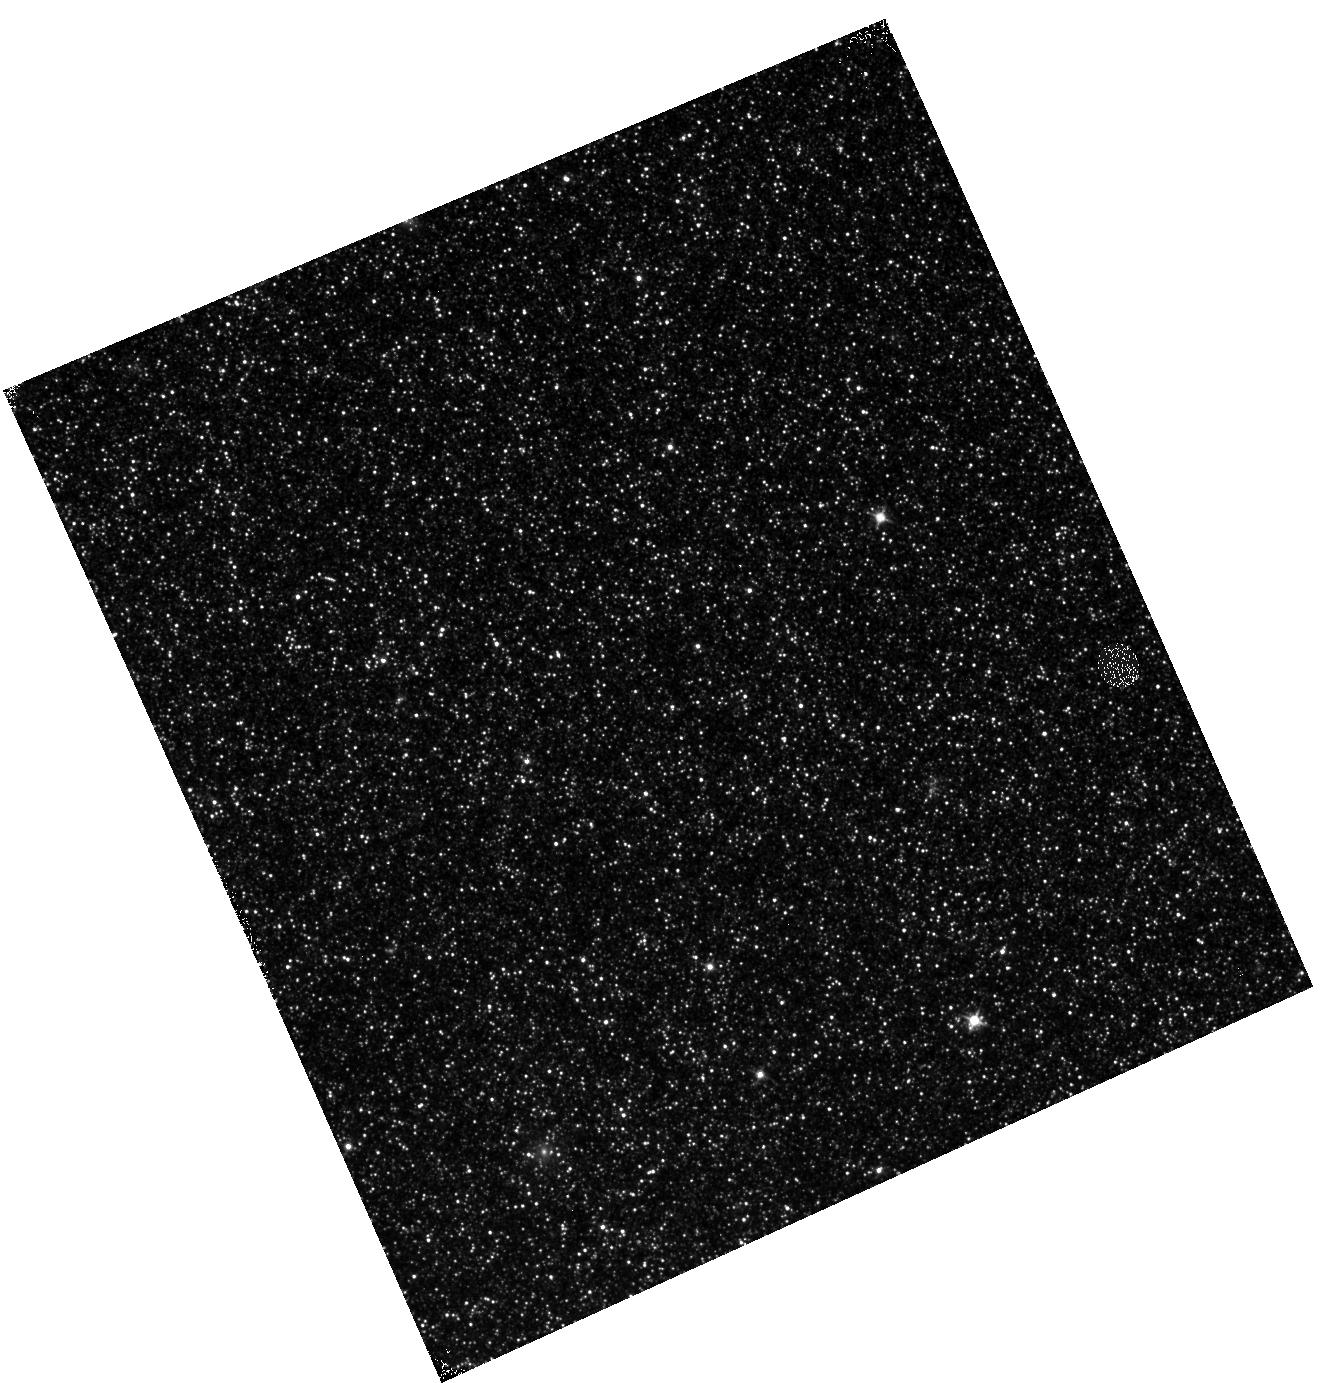
Target: M31-B09-F05-IR. Instrument: WFC3/IR. Filter: F110W. Exposure: 12 min. Observation ID: hst_12057_05_wfc3_ir_f110w_ibf105

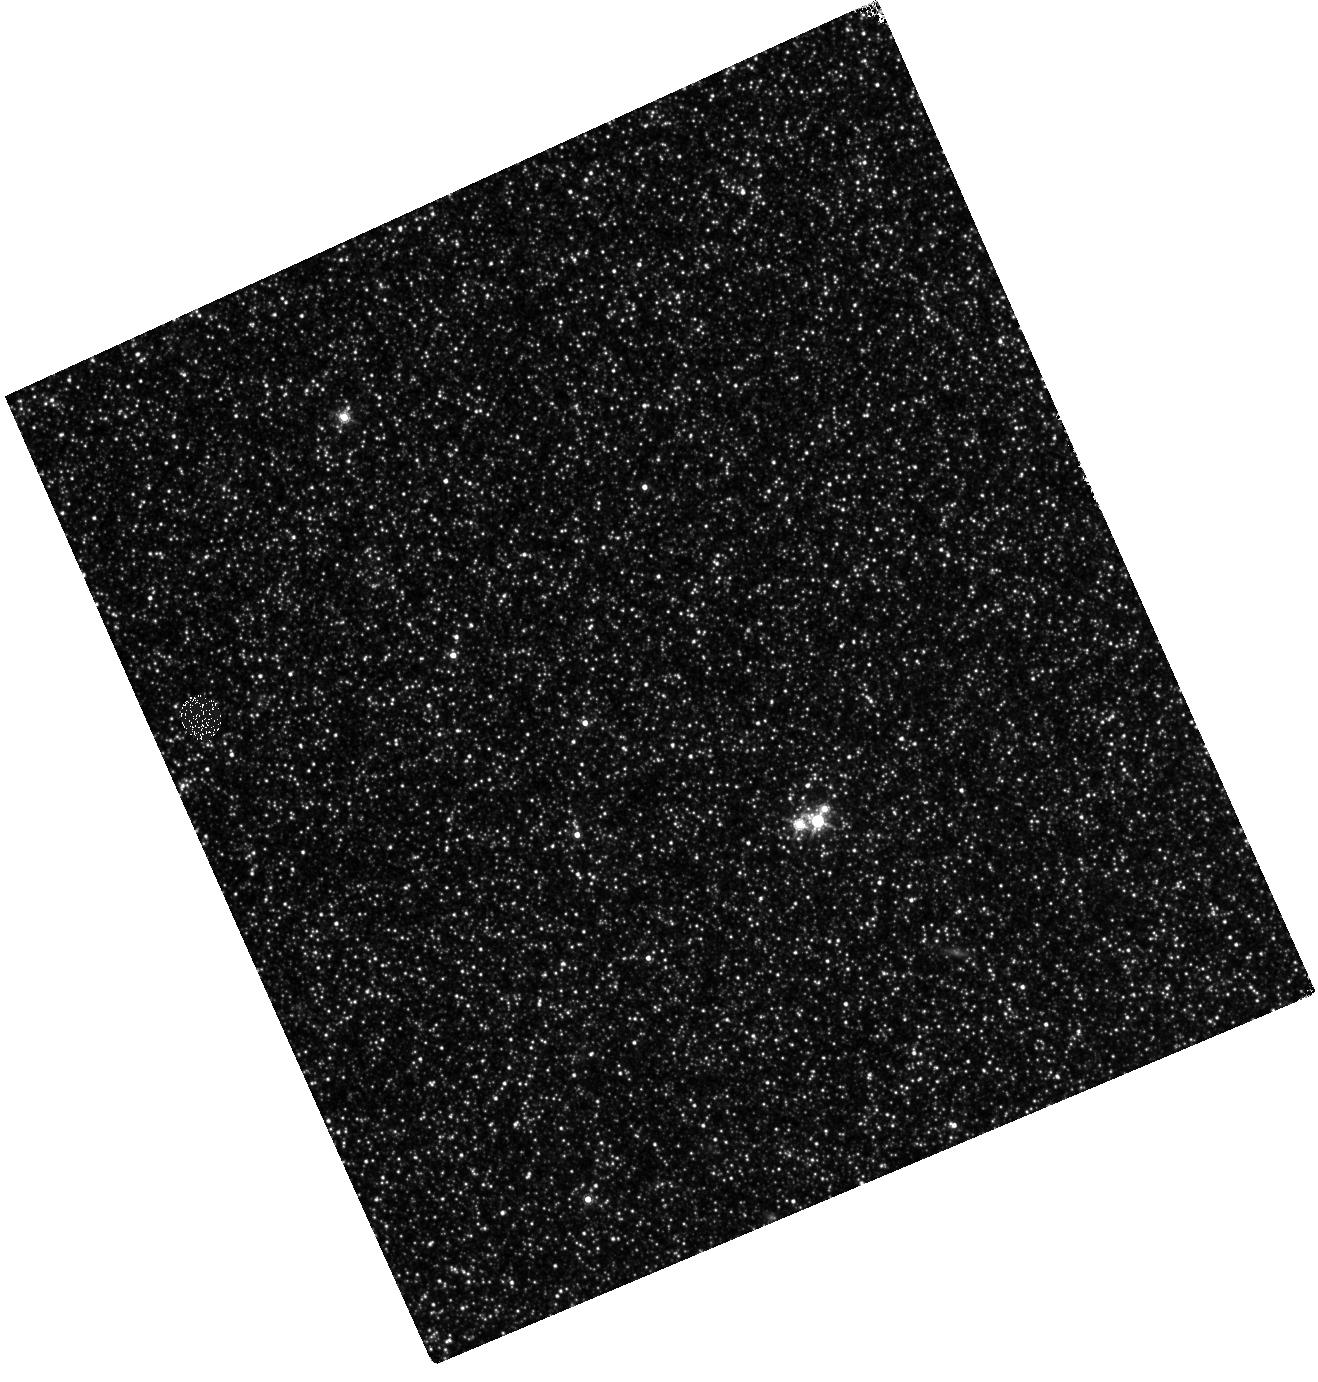
Target: M31-B09-F15-IR. Instrument: WFC3/IR. Filter: F160W. Exposure: 28 min. Observation ID: hst_12057_15_wfc3_ir_f160w_ibf115

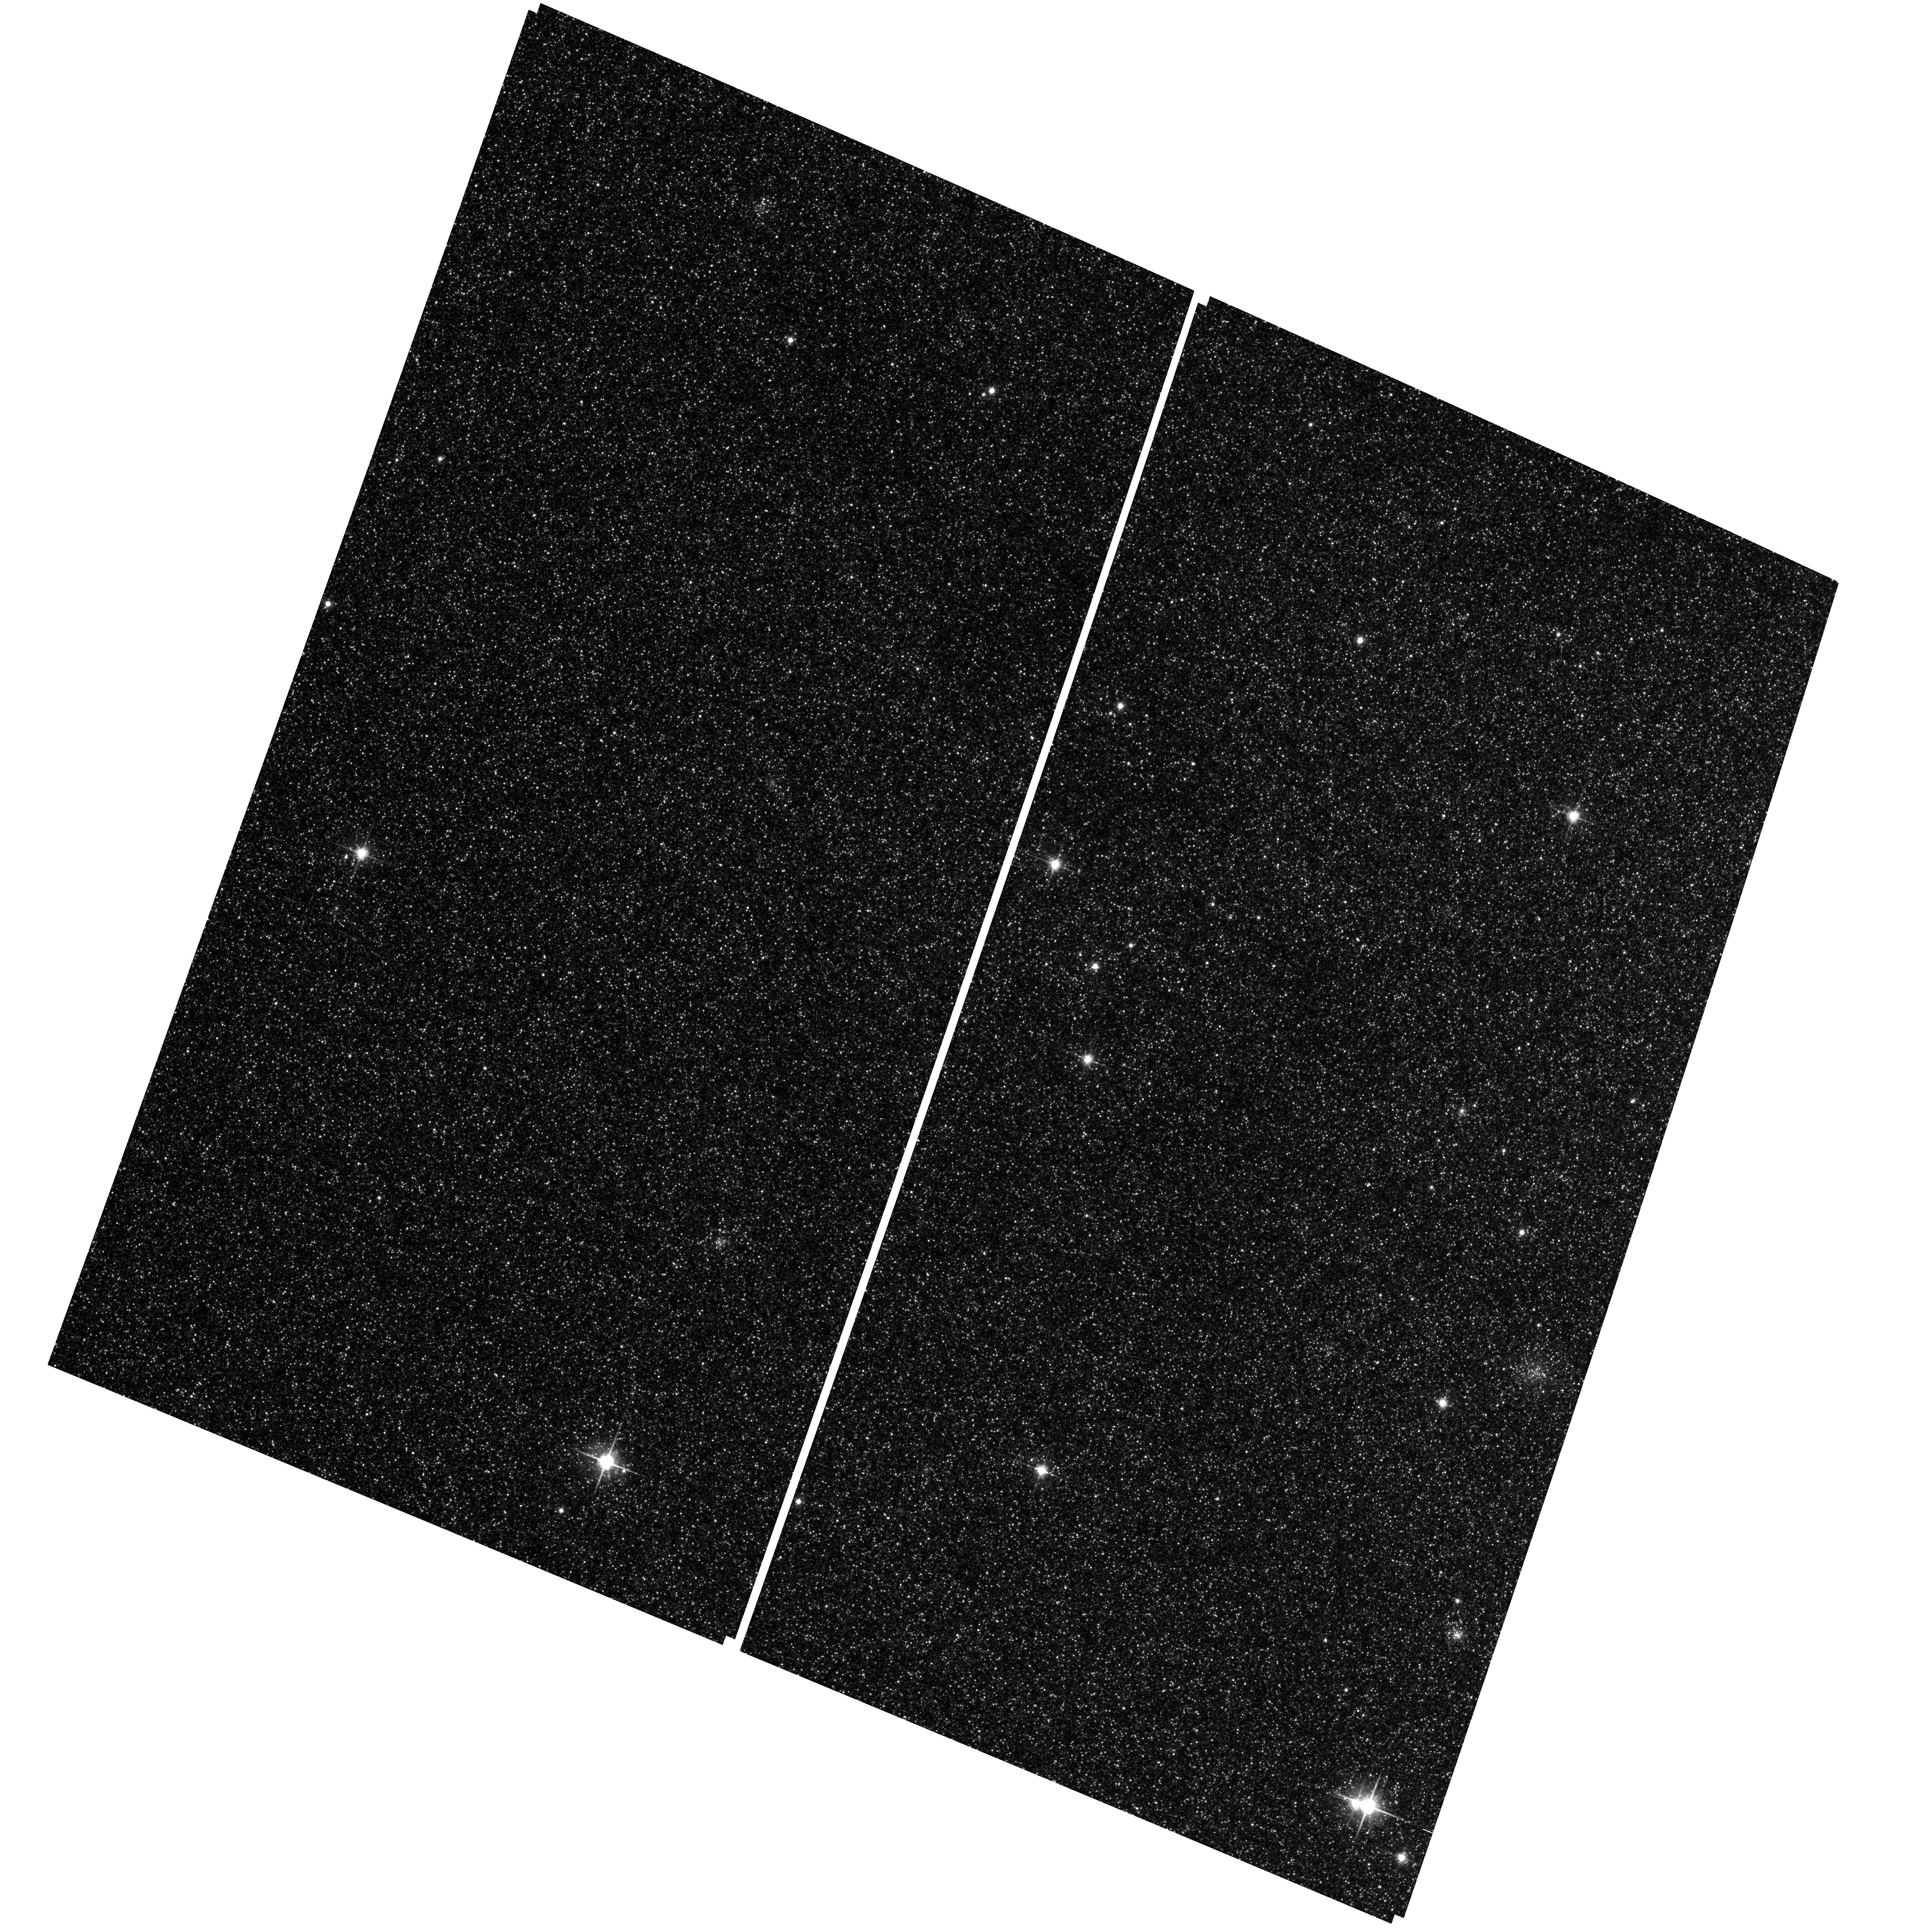
Target: M31-B09-F08-WFC. Instrument: ACS/WFC. Filter: F814W. Exposure: 25 min. Observation ID: hst_12057_11_acs_wfc_f814w_jbf111

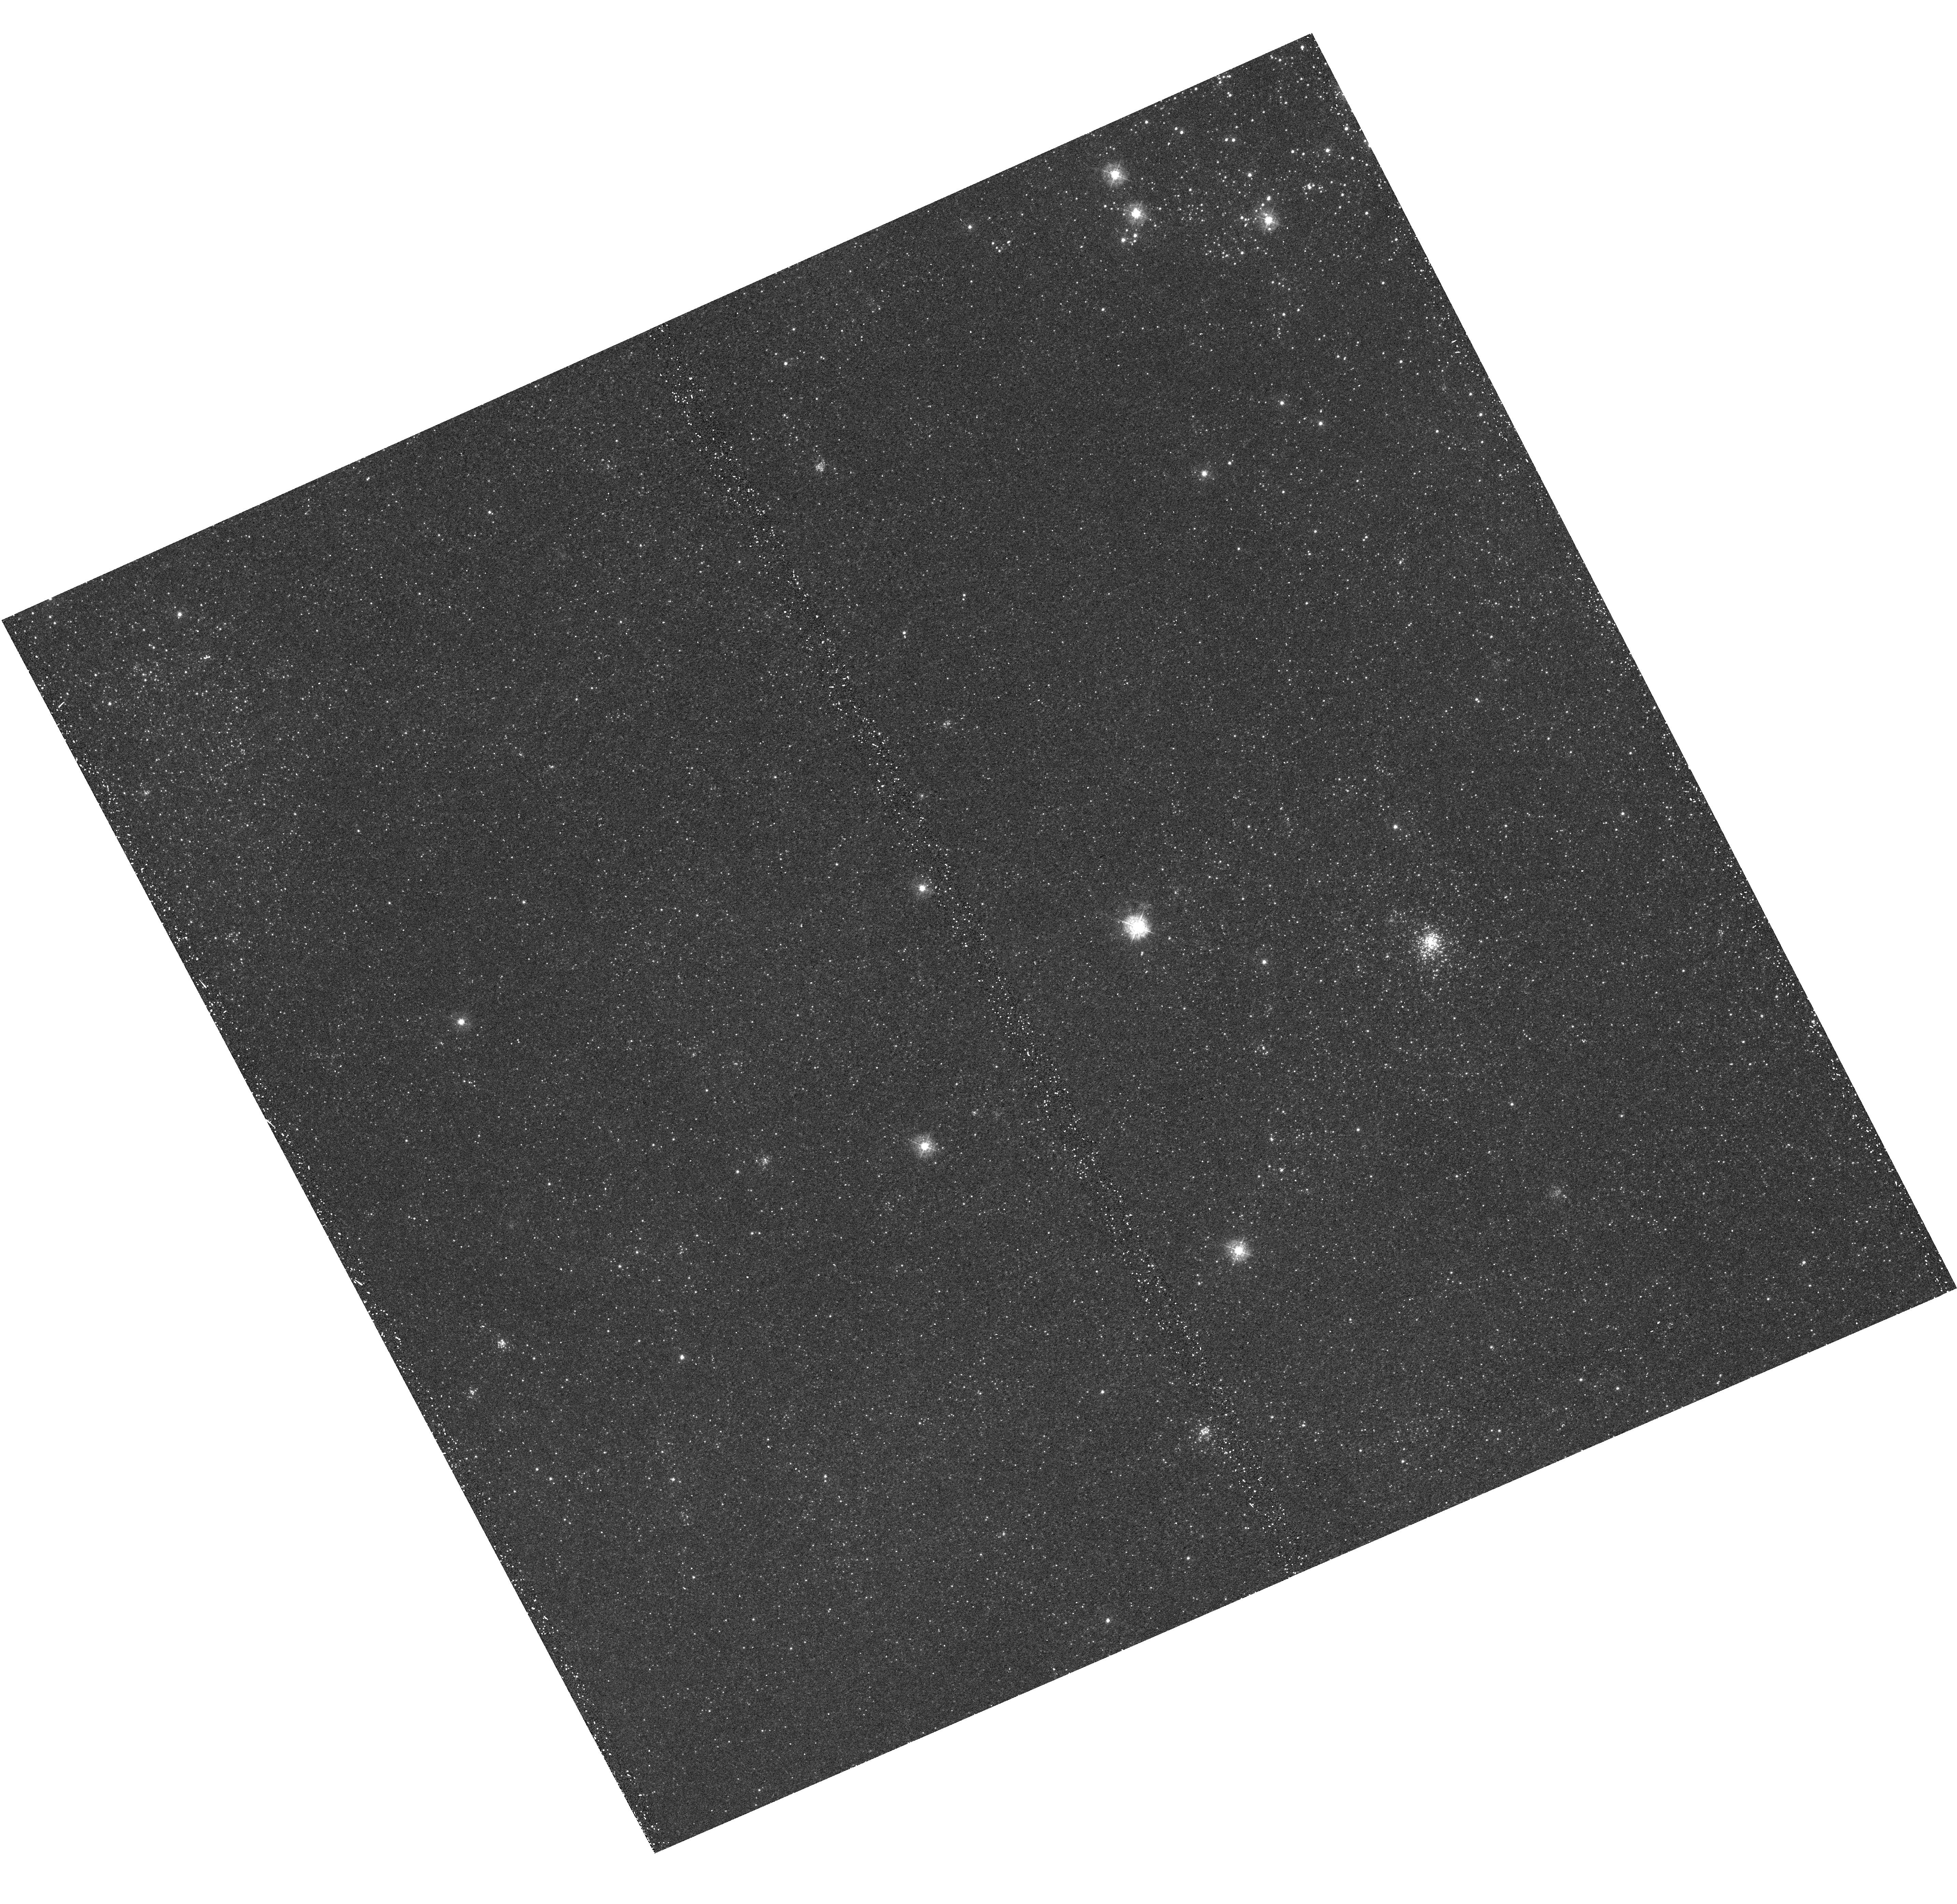
Target: M31-B09-F10-UVIS. Instrument: WFC3/UVIS. Filter: F336W. Exposure: 21 min. Observation ID: hst_12057_10_wfc3_uvis_f336w_ibf110

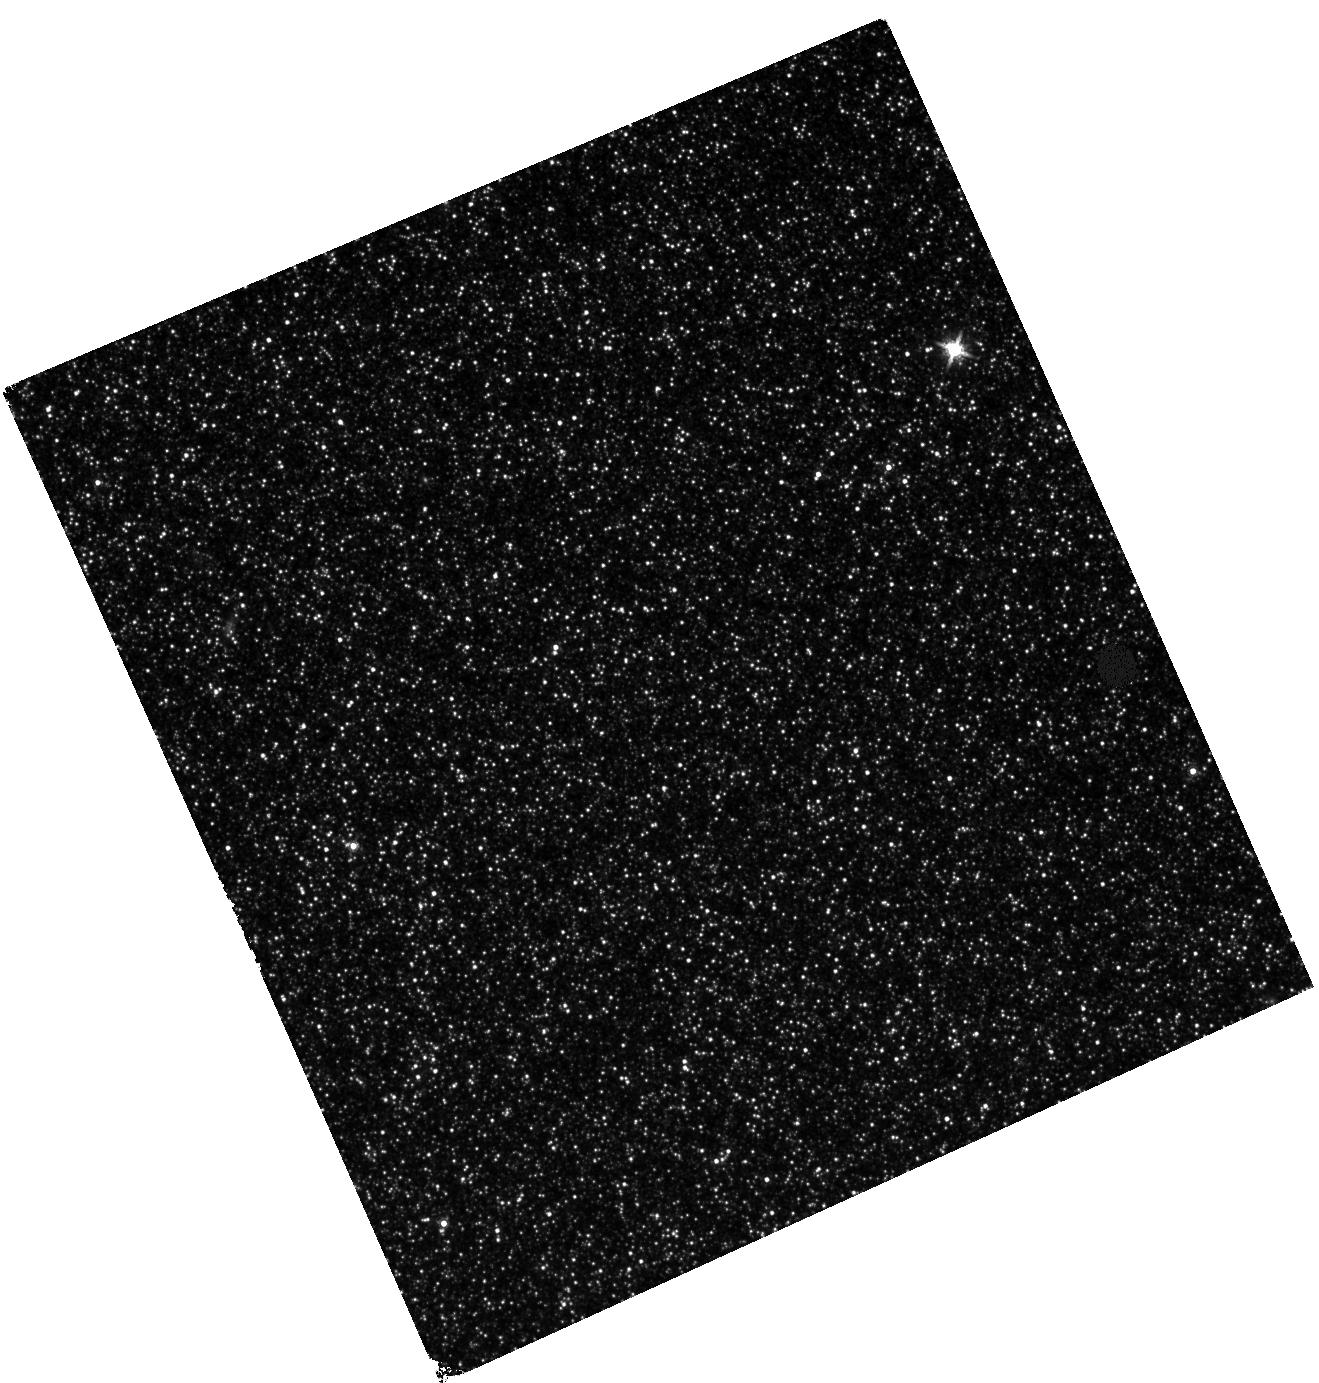
Target: M31-B09-F04-IR. Instrument: WFC3/IR. Filter: F160W. Exposure: 27 min. Observation ID: hst_12057_04_wfc3_ir_f160w_ibf104

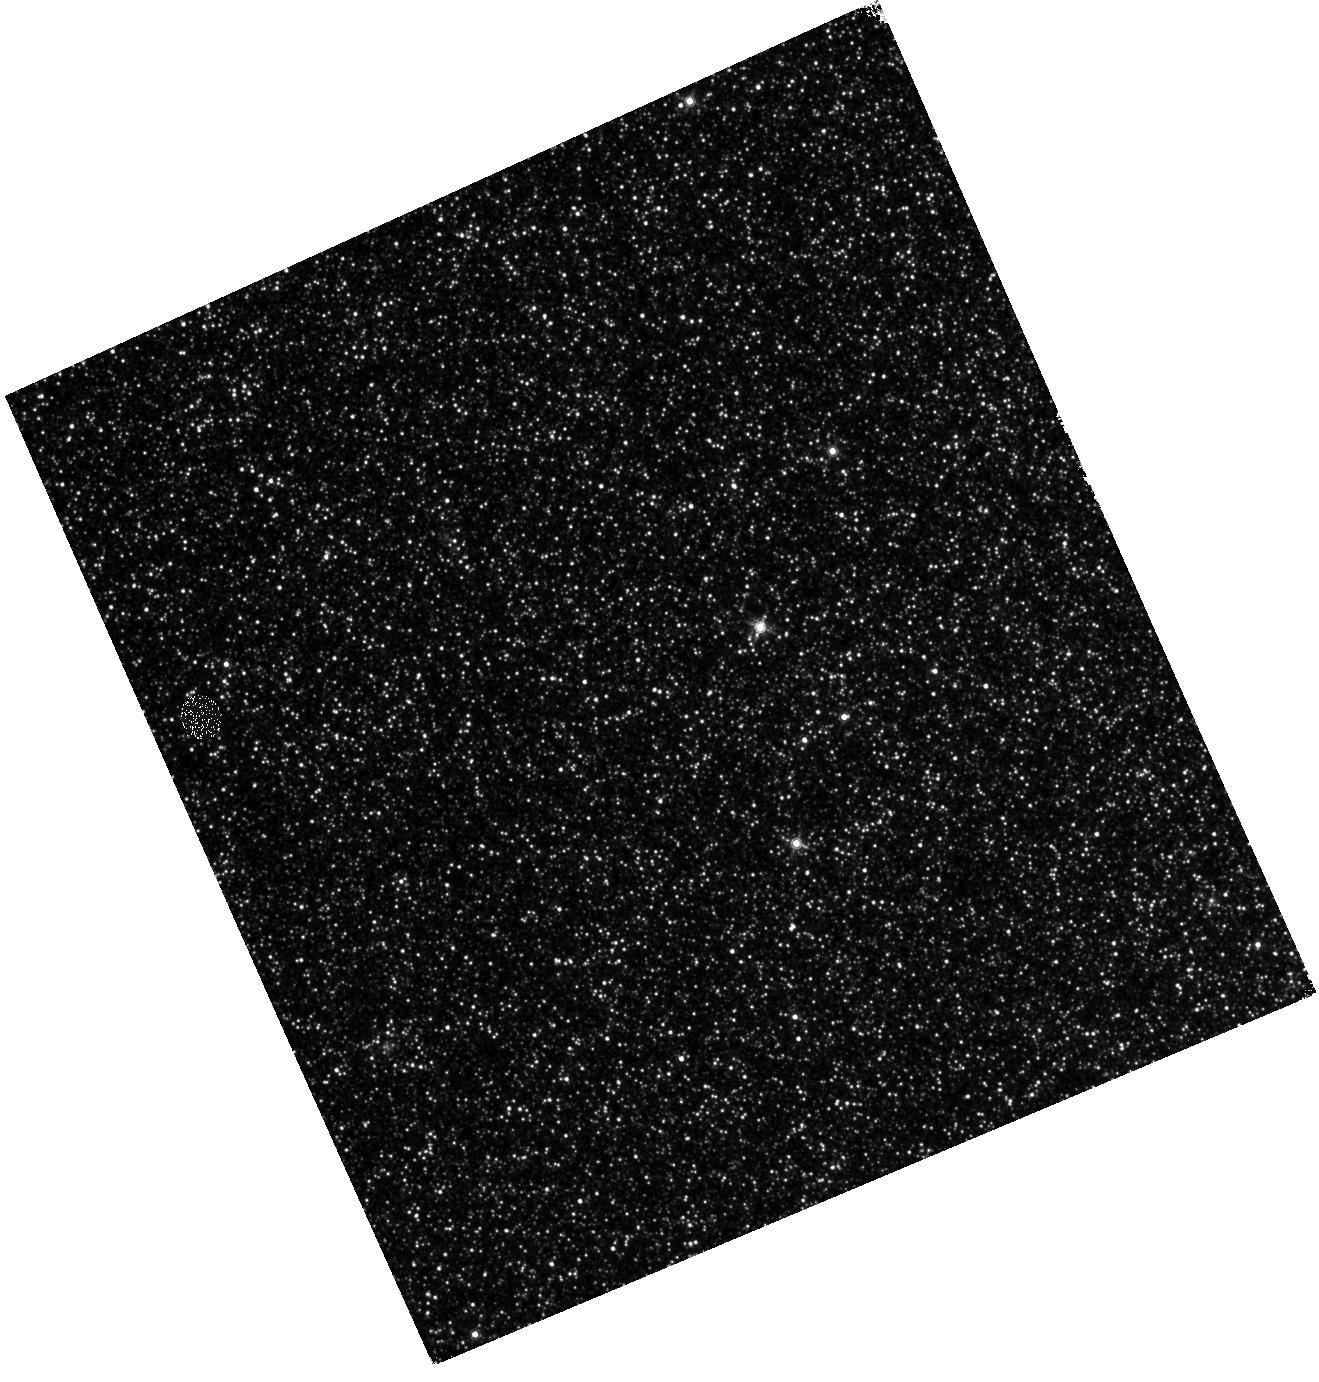
Target: M31-B09-F08-IR. Instrument: WFC3/IR. Filter: F160W. Exposure: 28 min. Observation ID: hst_12057_08_wfc3_ir_f160w_ibf108

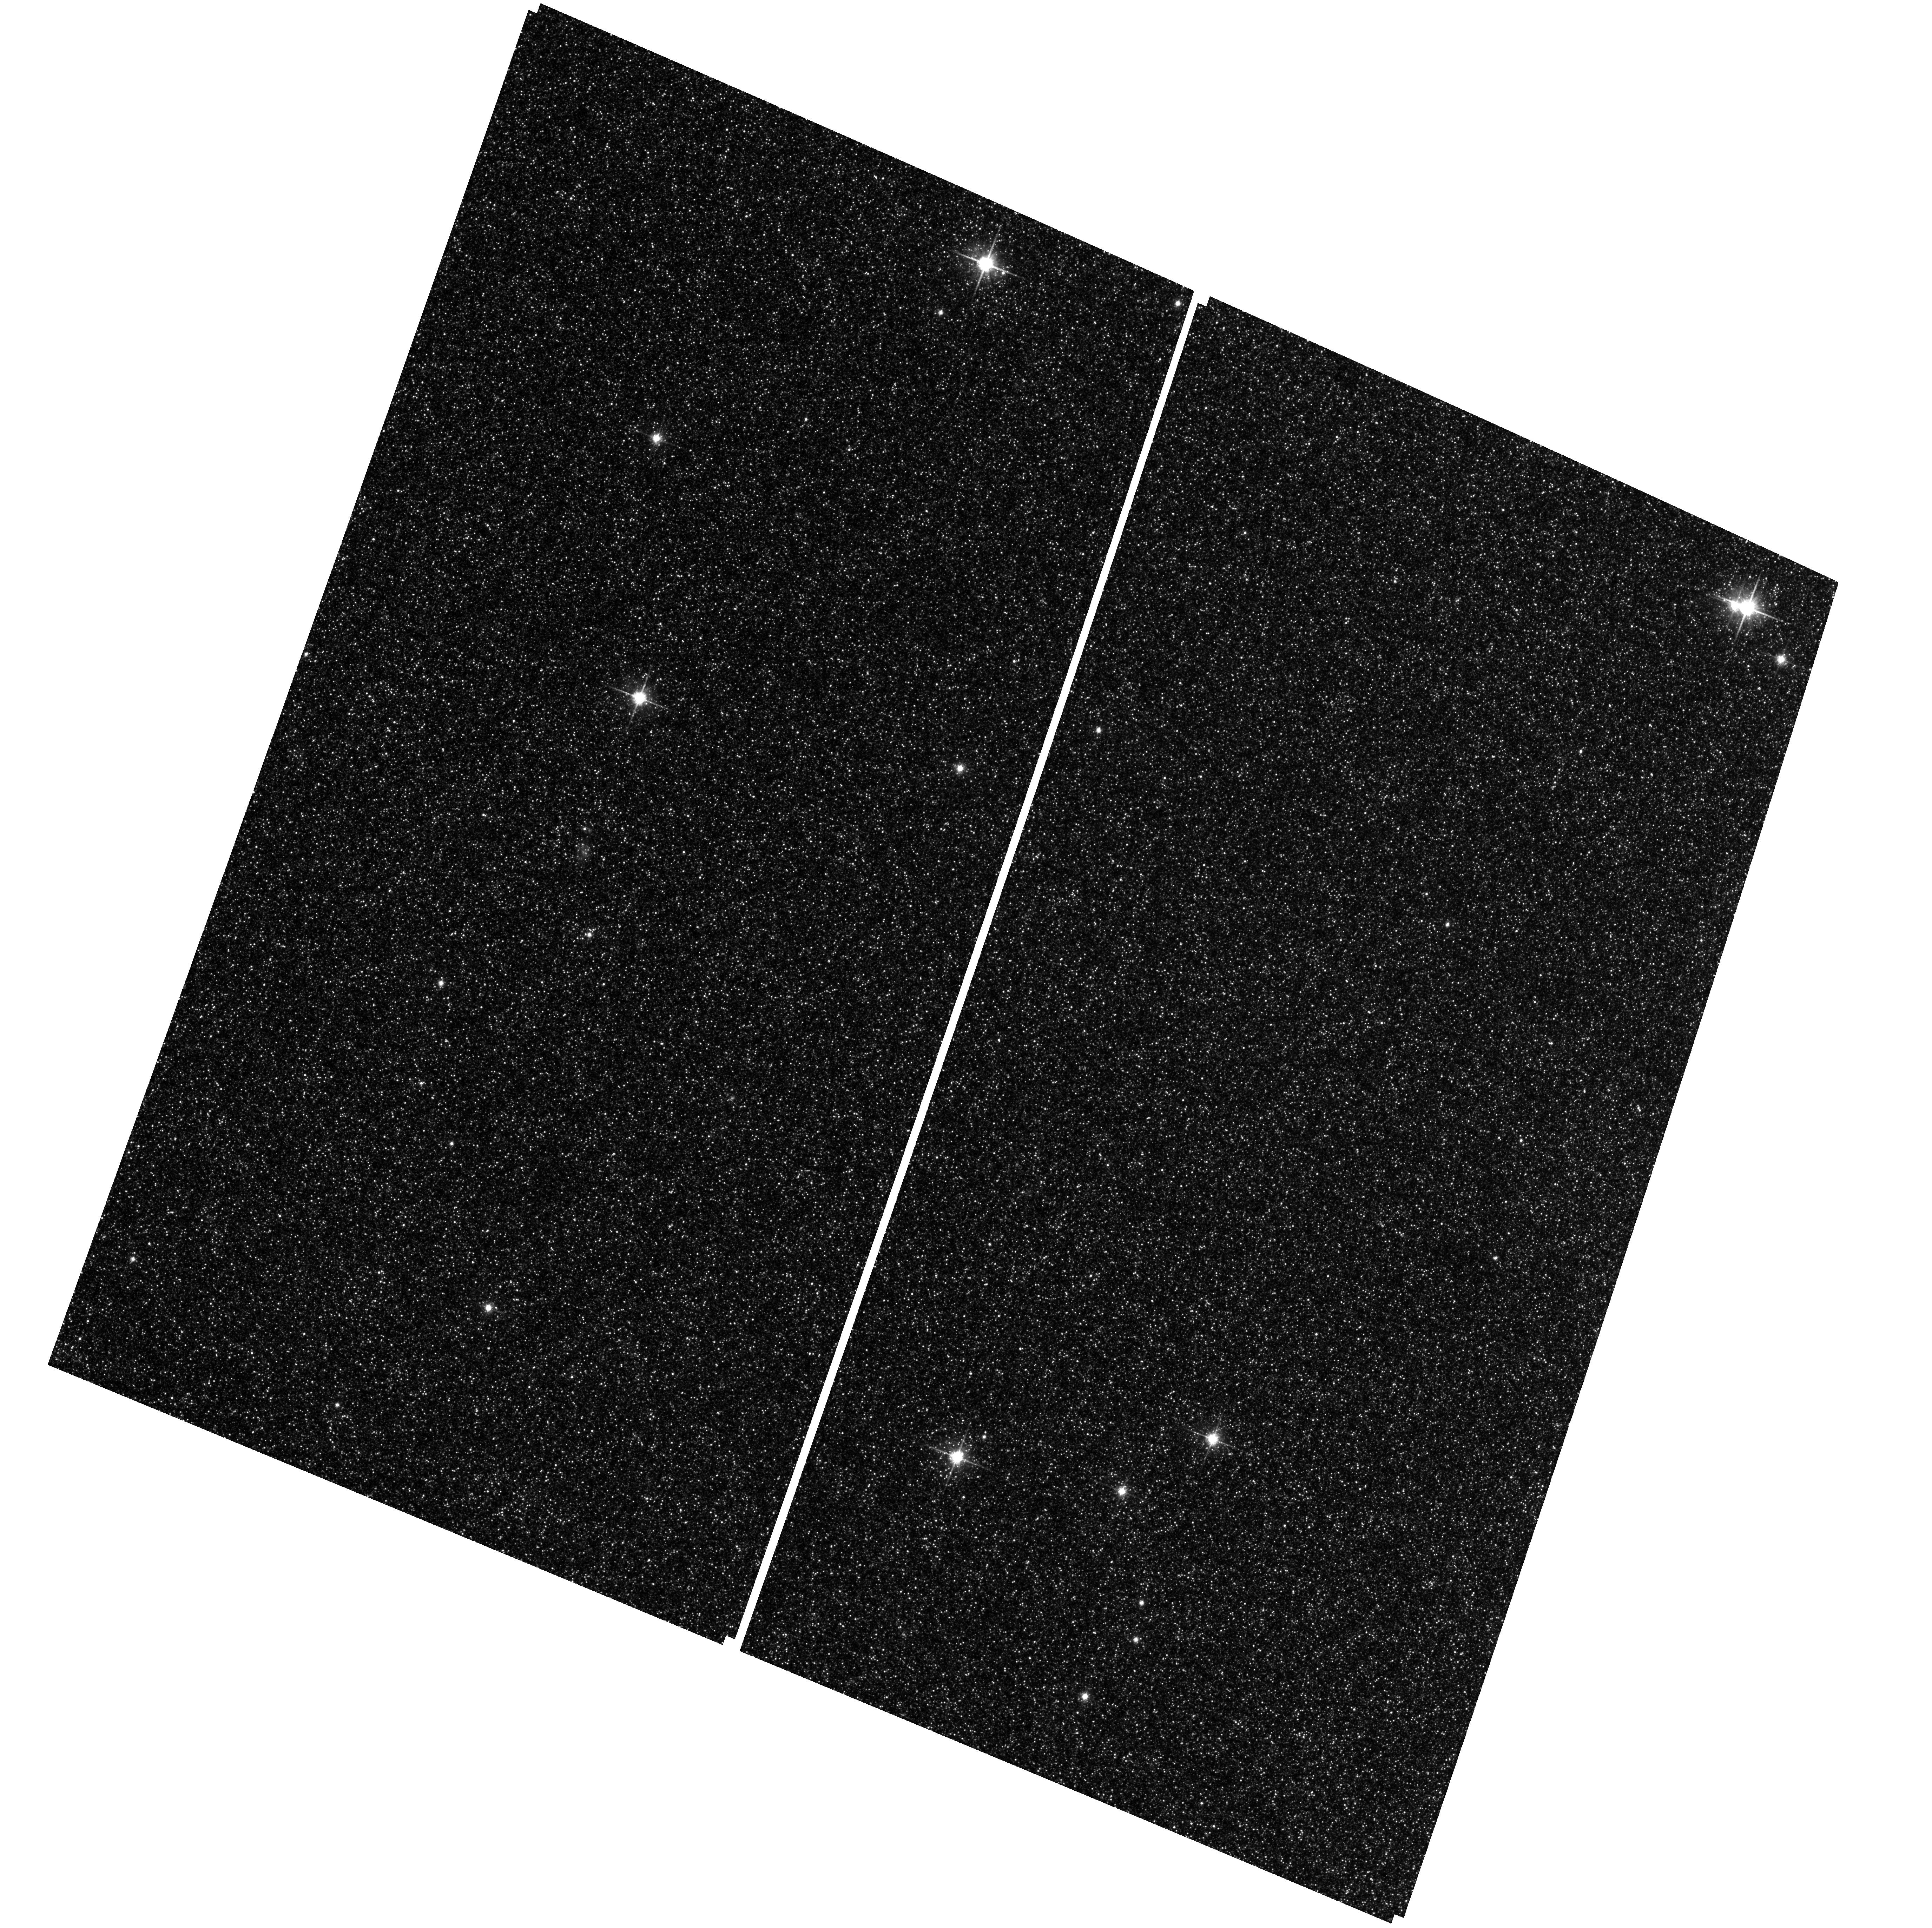
Target: M31-B09-F13-WFC. Instrument: ACS/WFC. Filter: F814W. Exposure: 25 min. Observation ID: hst_12057_16_acs_wfc_f814w_jbf116

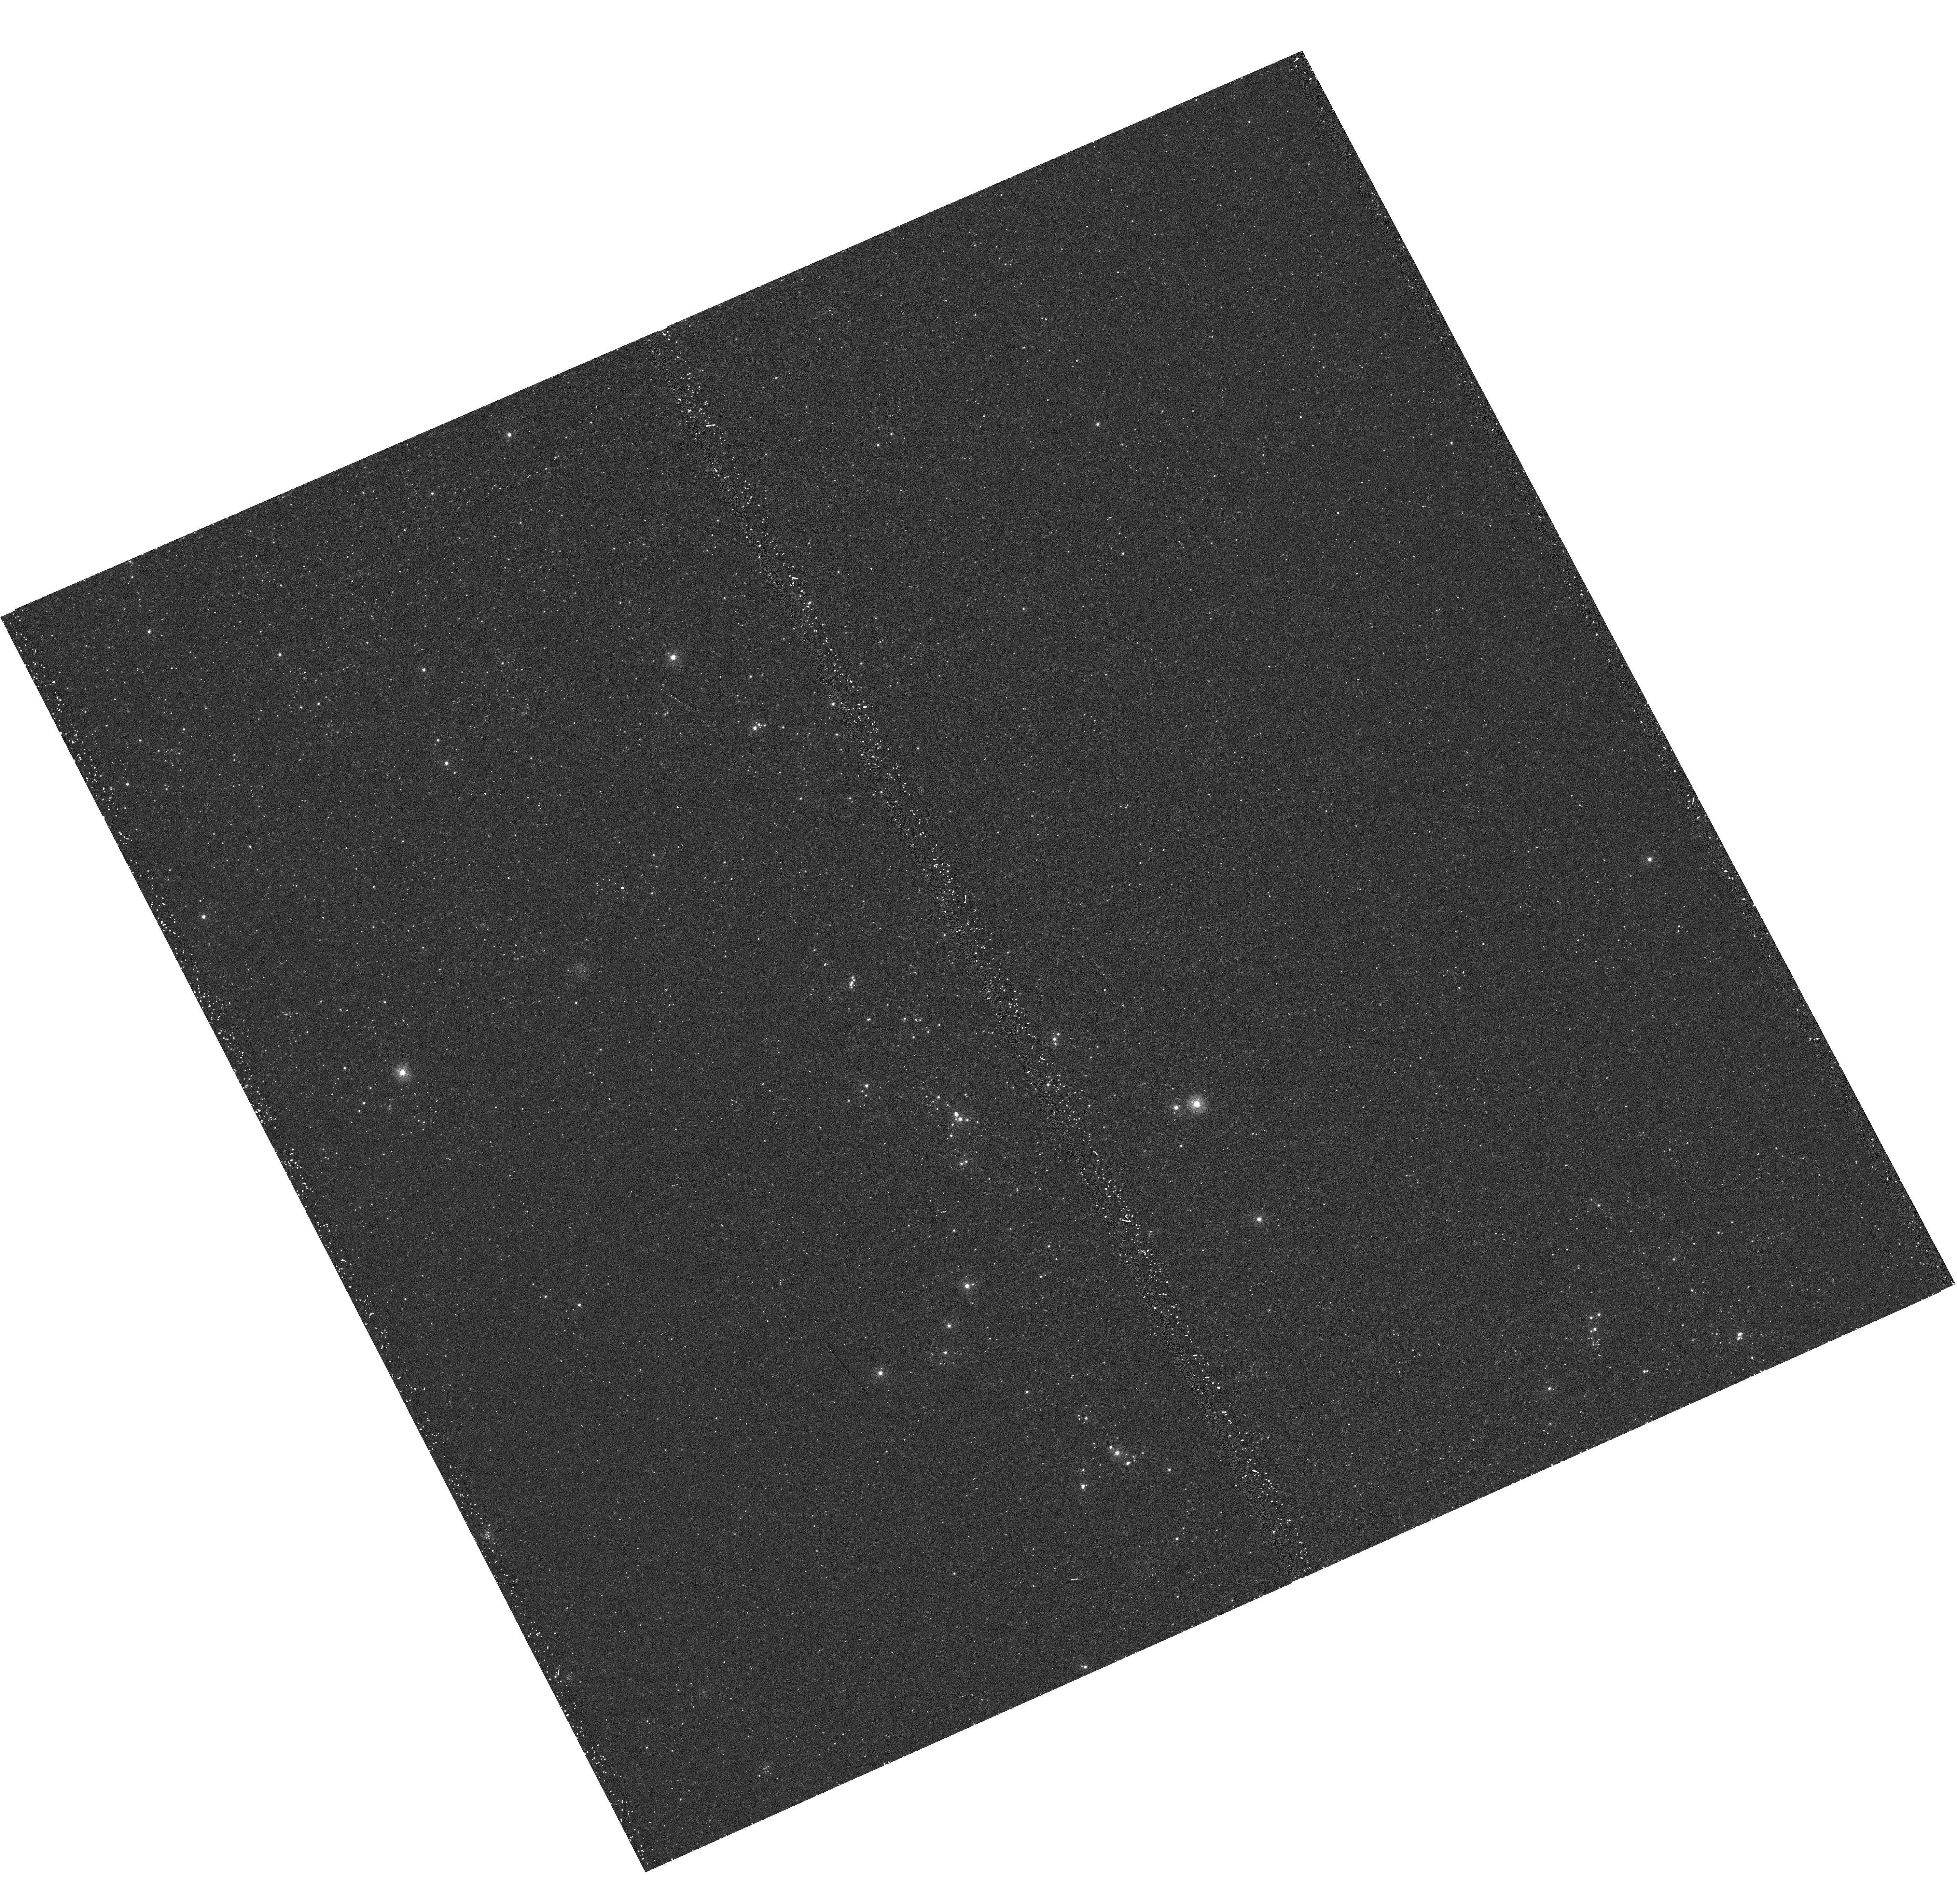
Target: M31-B09-F15-UVIS. Instrument: WFC3/UVIS. Filter: F275W. Exposure: 17 min. Observation ID: hst_12057_15_wfc3_uvis_f275w_ibf115

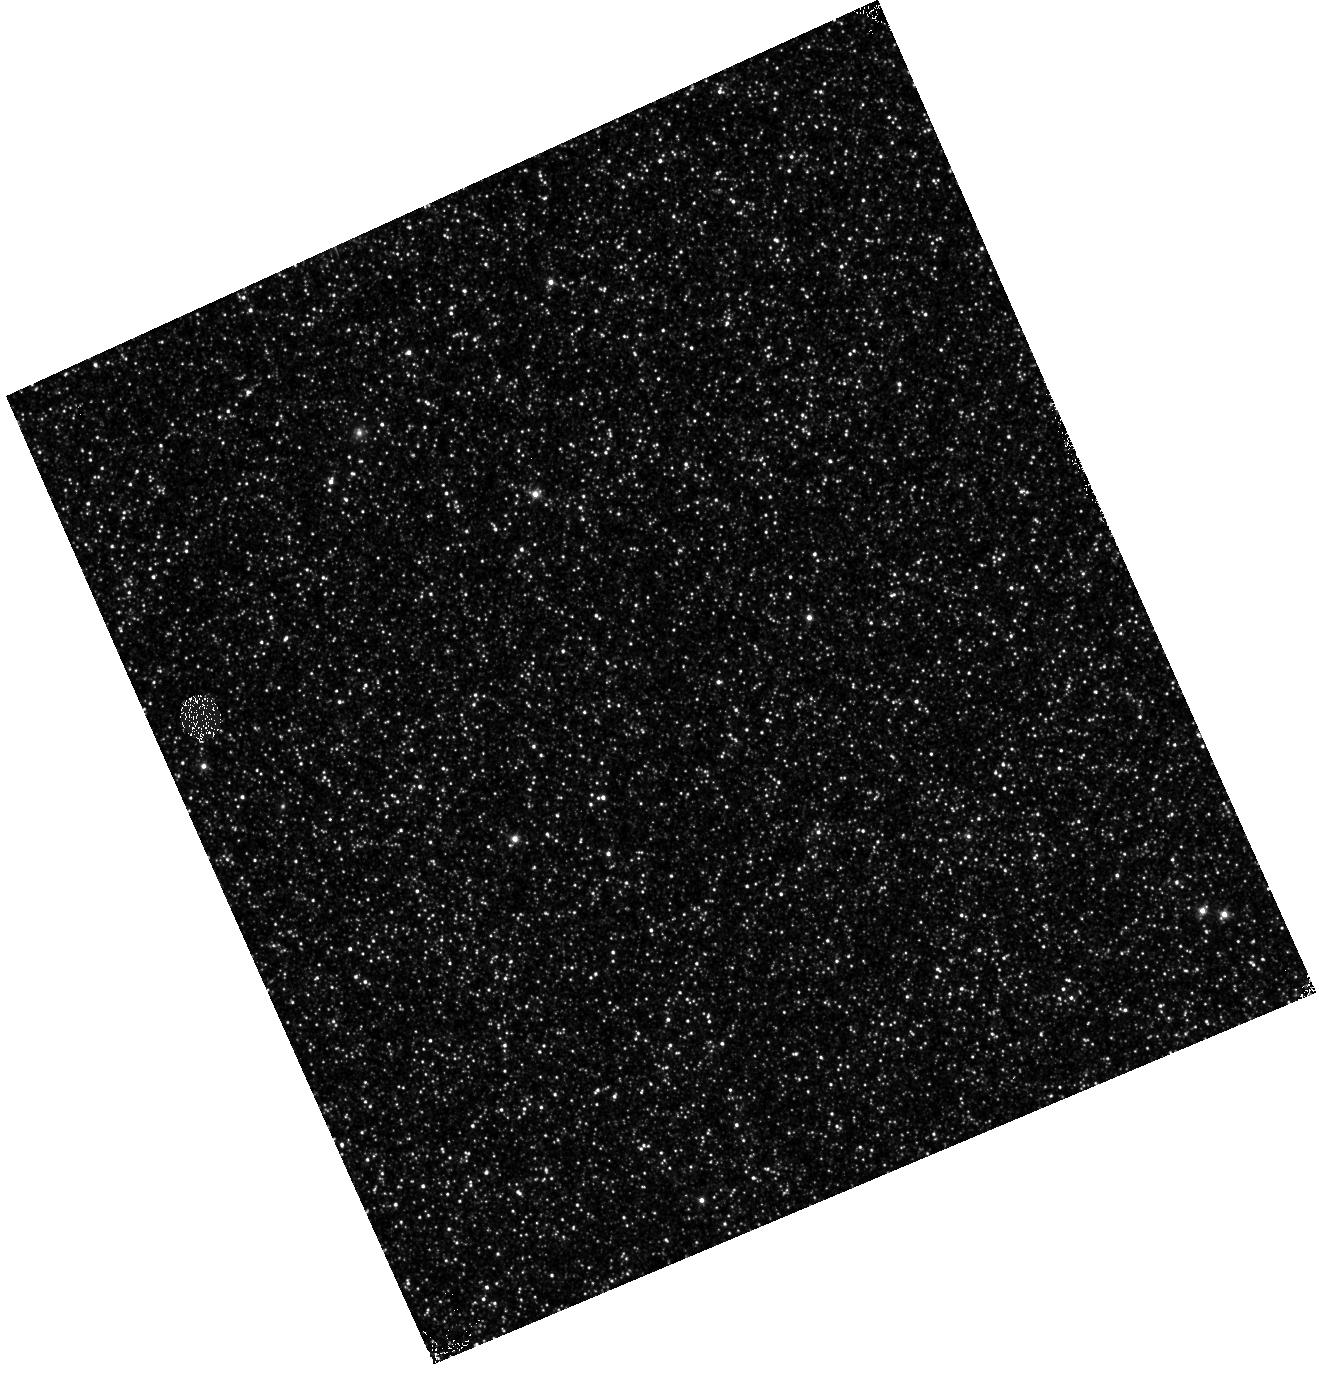
Target: M31-B09-F01-IR. Instrument: WFC3/IR. Filter: F110W. Exposure: 13 min. Observation ID: hst_12057_01_wfc3_ir_f110w_ibf101

A Panchromatic Hubble Andromeda Treasury - I (PI: Dalcanton, Julianne)

We propose to image the north east quadrant of M31 to deep limits in the UV, optical, and near-IR. HST imaging should resolve the galaxy into more than 100 million stars, all with common distances and foreground extinctions. UV through NIR stellar photometry (F275W, F336W with WFC3/UVIS, F475W and F814W with ACS/WFC, and F110W and F160W with WFC3/NIR) will provide effective temperatures for a wide range of spectral types, while simultaneously mapping M31's extinction. Our central science drivers are to: understand high-mass variations in the stellar IMF as a function of SFR intensity and metallicity; capture the spatially-resolved star formation history of M31; study a vast sample of stellar clusters with a range of ages and metallicities. These are central to understanding stellar evolution and clustered star formation; constraining ISM energetics; and understanding the counterparts and environments of transient objects (novae, SNe, variable stars, x-ray sources, etc.). As its legacy, this survey adds M31 to the Milky Way and Magellanic Clouds as a fundamental calibrator of stellar evolution and star-formation processes for understanding the stellar populations of distant galaxies. Effective exposure times are 977s in F275W, 1368s in F336W, 4040s in F475W, 4042s in F814W, 699s in F110W, and 1796s in F160W, including short exposures to avoid saturation of bright sources. These depths will produce photon-limited images in the UV. Images will be crowding-limited in the optical and NIR, but will reach below the red clump at all radii. The images will reach the Nyquist sampling limit in F160W, F475W, and F814W.